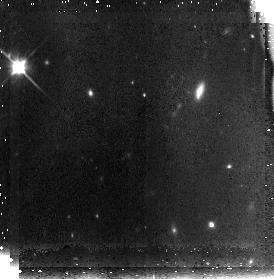
Target: MRC1138-262-FIELD1
Instrument: NICMOS/NIC3
Filter: F110W
Exposure: 42 min
Observation ID: n91405010

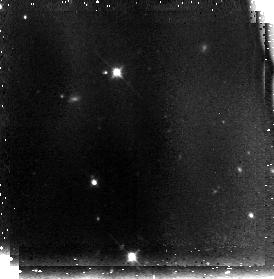
Target: MRC1138-262-FIELD2
Instrument: NICMOS/NIC3
Filter: F110W
Exposure: 42 min
Observation ID: n91408010

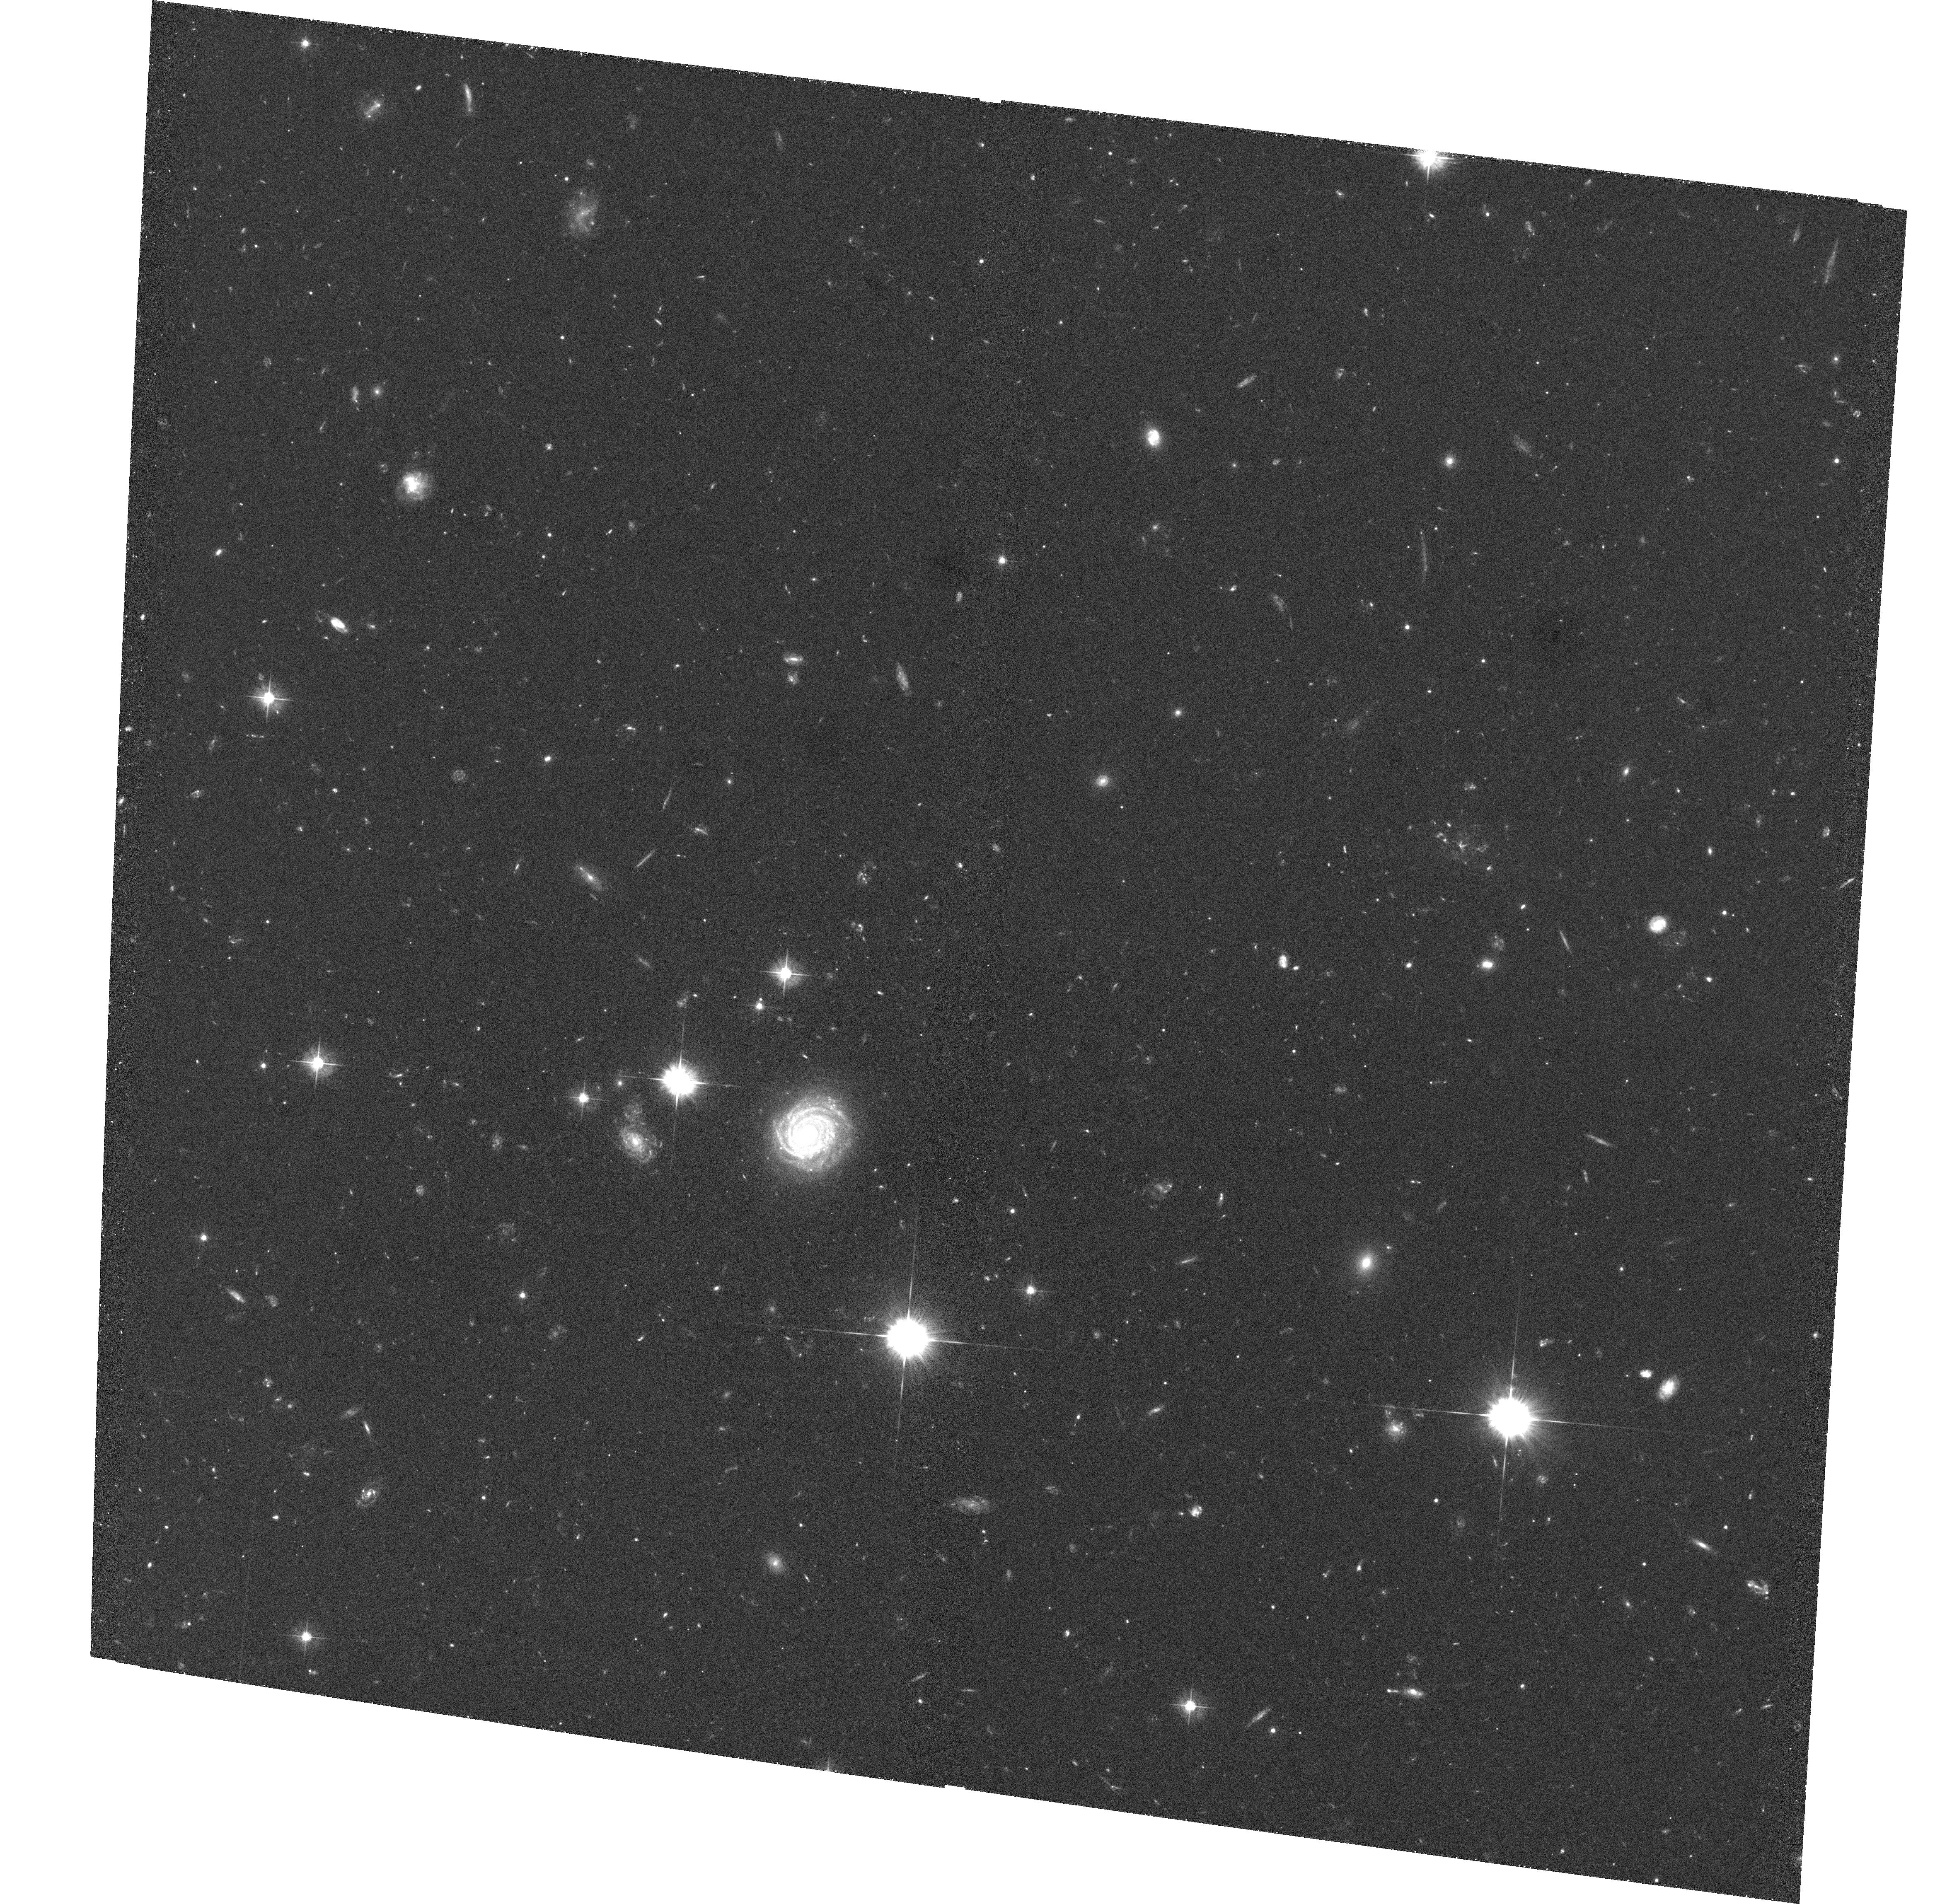
Target: MRC1138-262-FIELD1
Instrument: ACS/WFC
Filter: F475W
Exposure: 1.3 h
Observation ID: hst_10327_01_acs_wfc_f475w_j91401

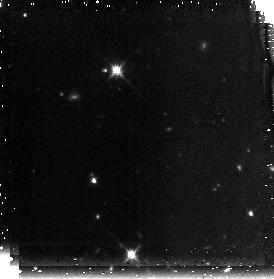
Target: MRC1138-262-FIELD2
Instrument: NICMOS/NIC3
Filter: F160W
Exposure: 42 min
Observation ID: n91403020

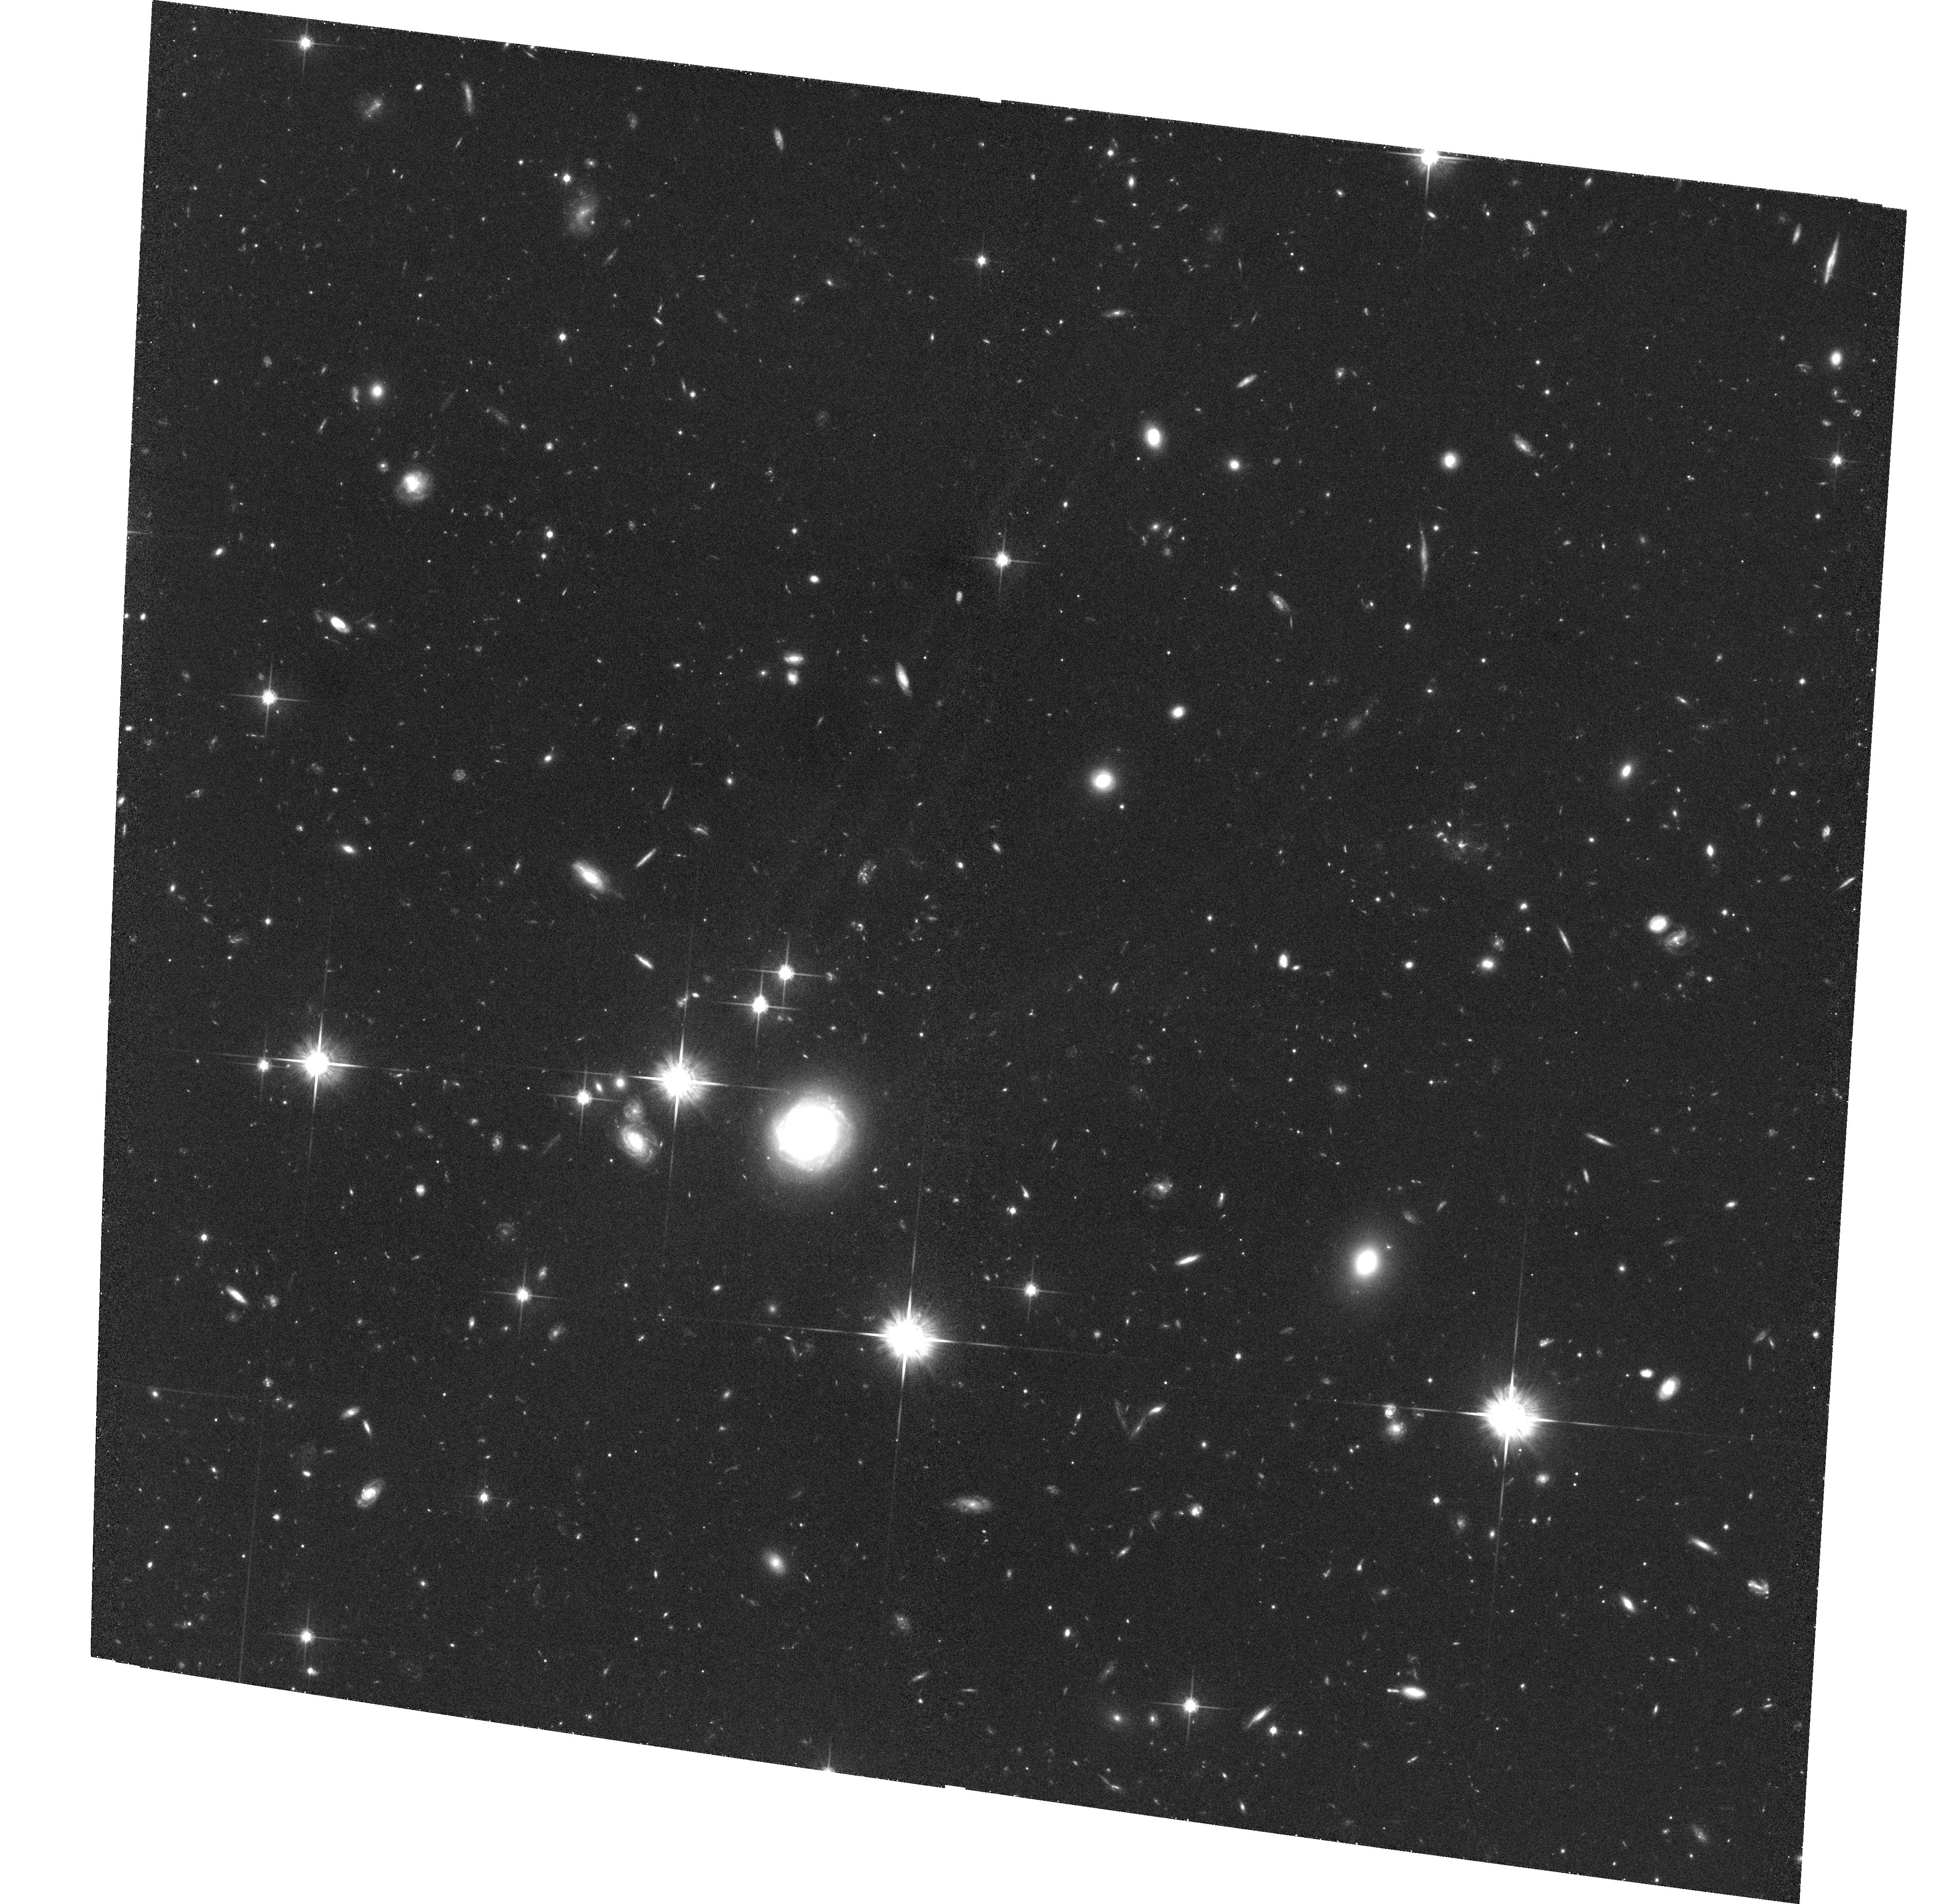
Target: MRC1138-262-FIELD1
Instrument: ACS/WFC
Filter: F814W
Exposure: 1.3 h
Observation ID: hst_10327_05_acs_wfc_f814w_j91405

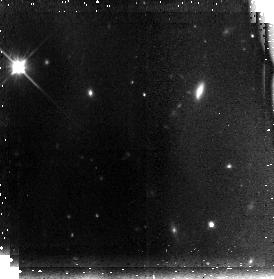
Target: MRC1138-262-FIELD1
Instrument: NICMOS/NIC3
Filter: F110W
Exposure: 42 min
Observation ID: n91401010

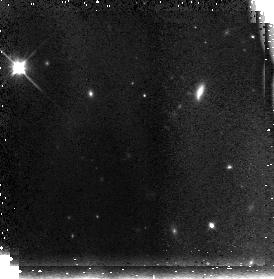
Target: MRC1138-262-FIELD1
Instrument: NICMOS/NIC3
Filter: F110W
Exposure: 42 min
Observation ID: n91406030

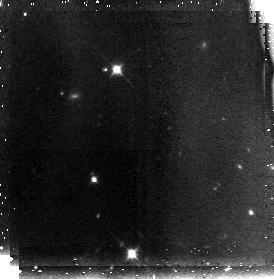
Target: MRC1138-262-FIELD2
Instrument: NICMOS/NIC3
Filter: F110W
Exposure: 42 min
Observation ID: n91403010

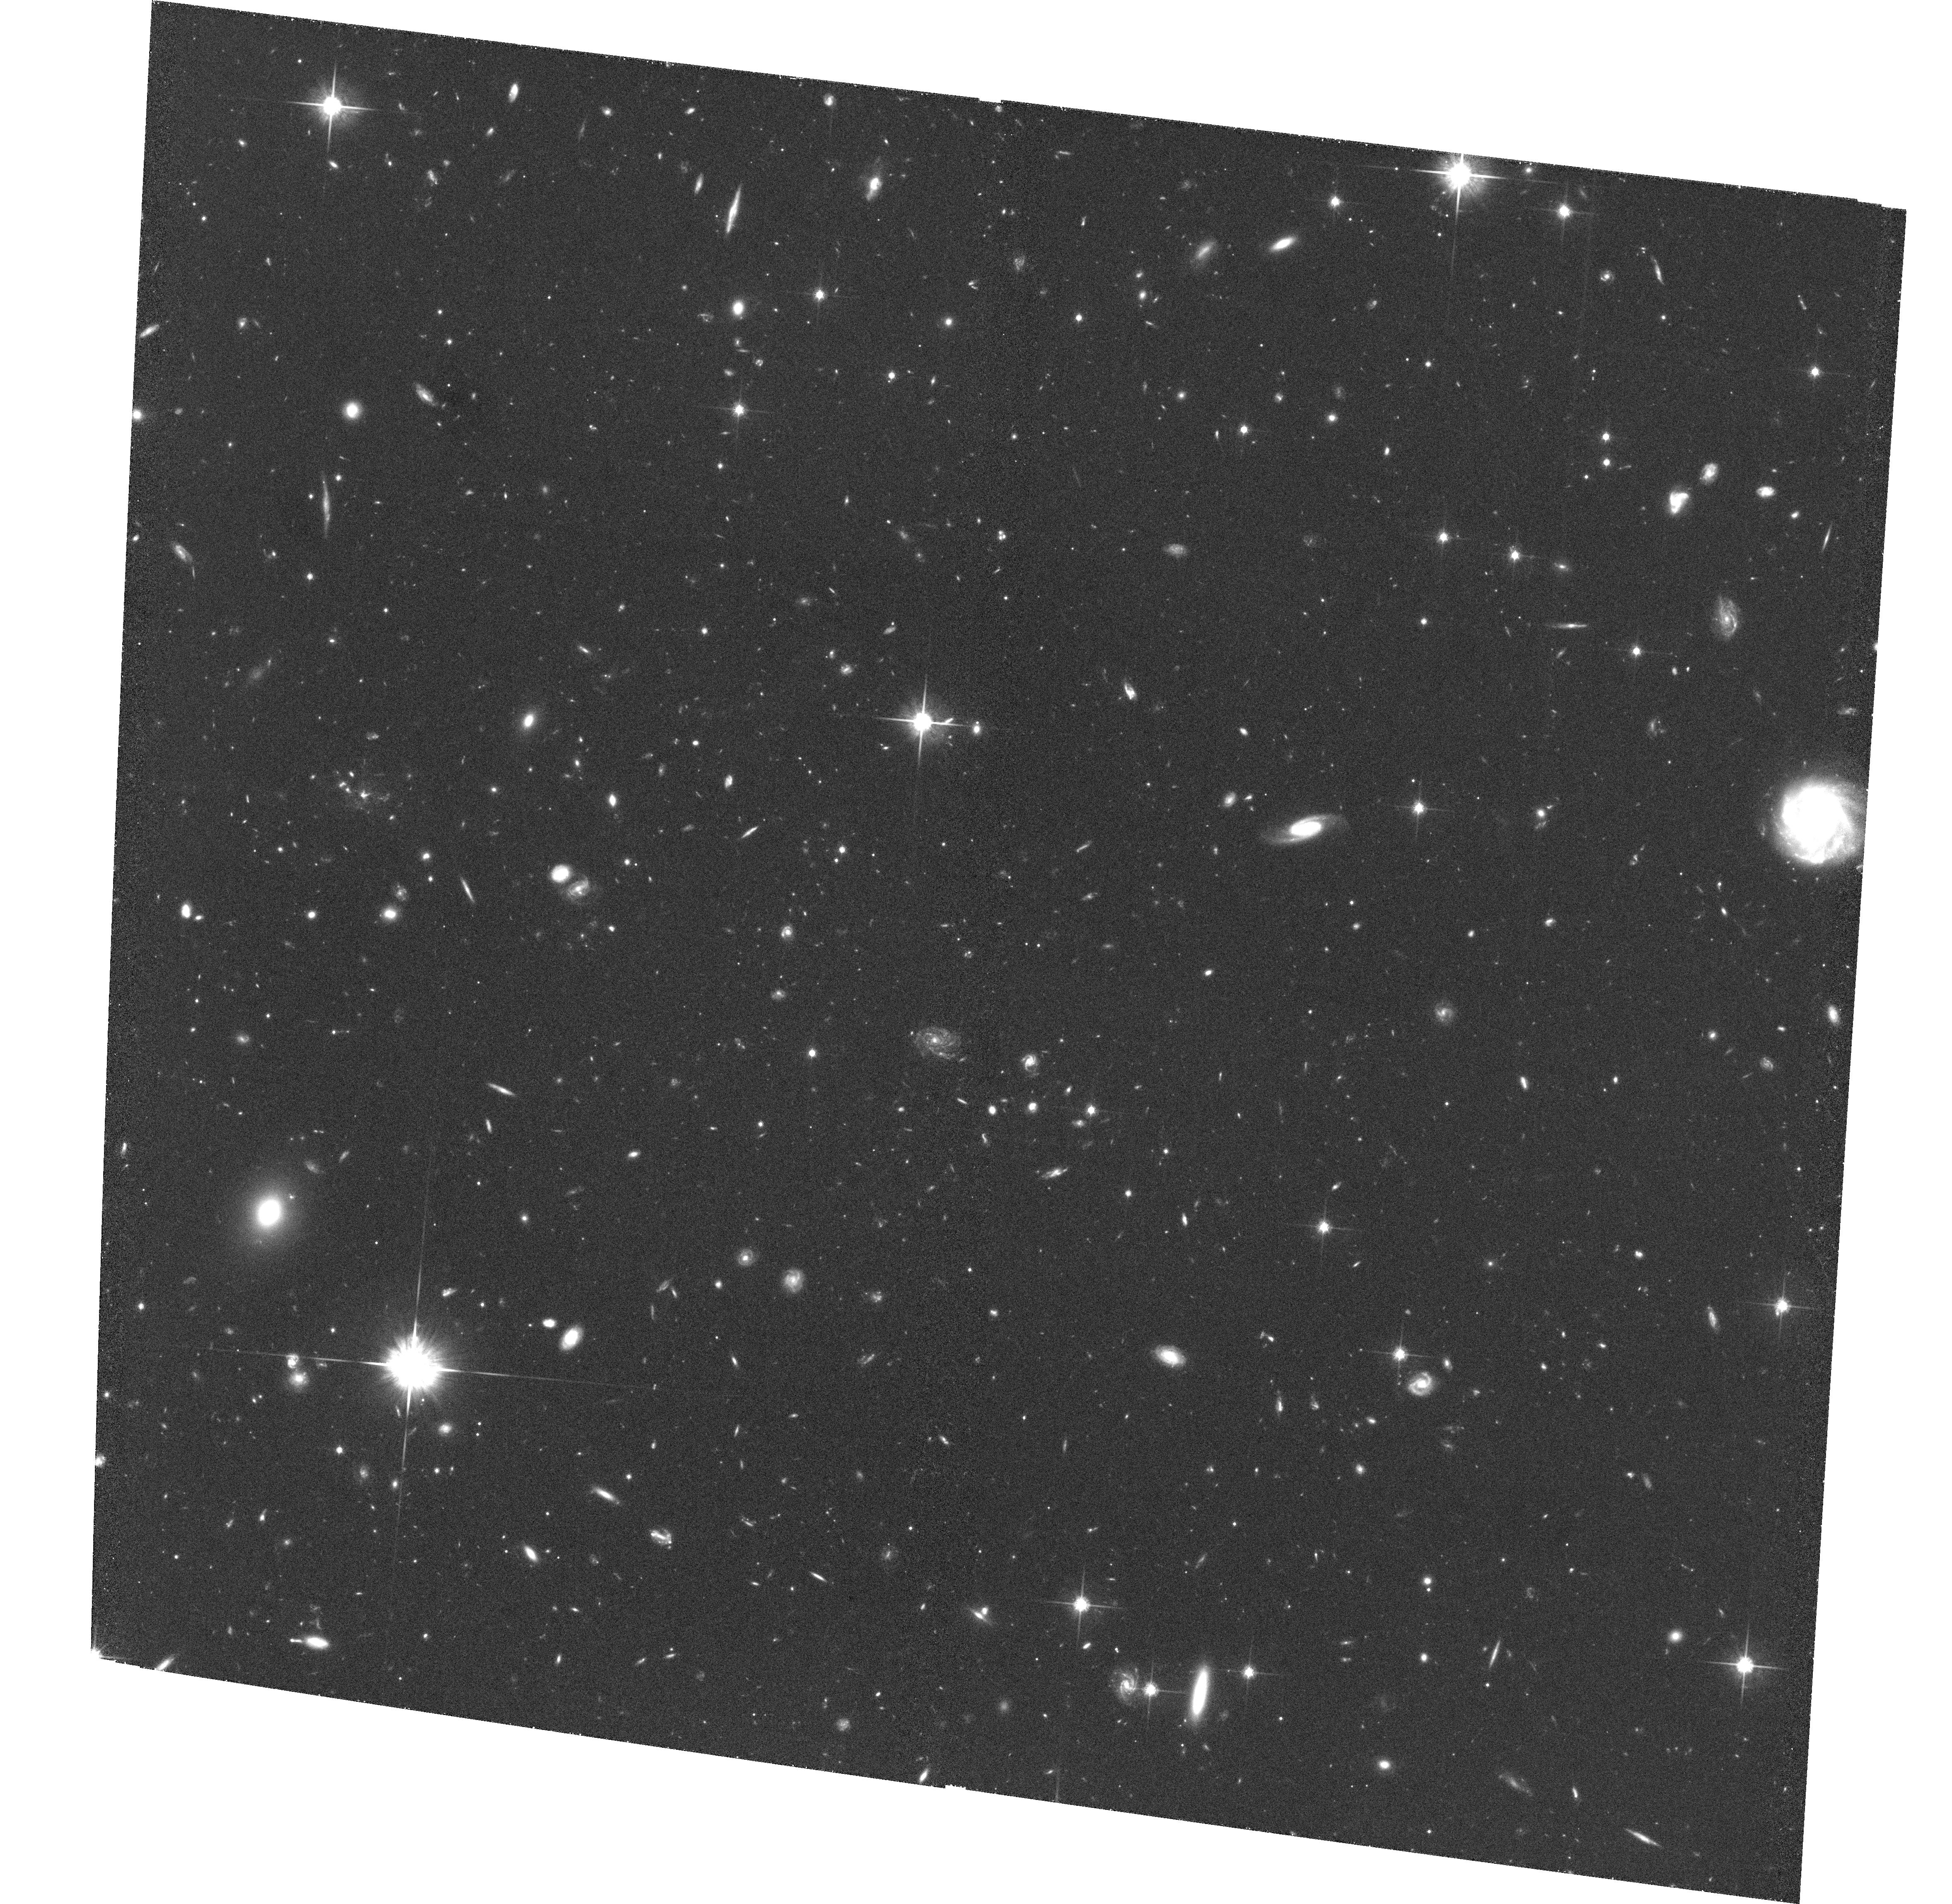
Target: MRC1138-262-FIELD2
Instrument: ACS/WFC
Filter: F814W
Exposure: 1.3 h
Observation ID: hst_10327_07_acs_wfc_f814w_j91407

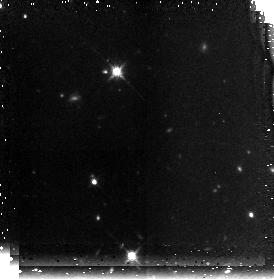
Target: MRC1138-262-FIELD2
Instrument: NICMOS/NIC3
Filter: F160W
Exposure: 42 min
Observation ID: n91407020

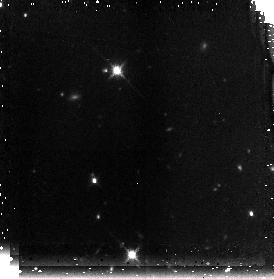
Target: MRC1138-262-FIELD2
Instrument: NICMOS/NIC3
Filter: F160W
Exposure: 42 min
Observation ID: n91404020

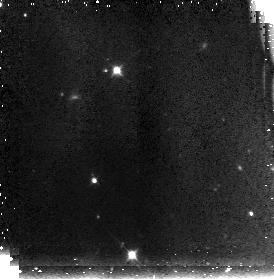
Target: MRC1138-262-FIELD2
Instrument: NICMOS/NIC3
Filter: F110W
Exposure: 42 min
Observation ID: n91404030

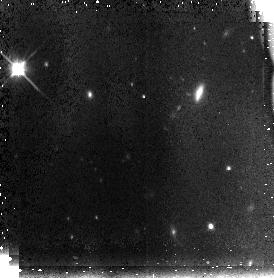
Target: MRC1138-262-FIELD1
Instrument: NICMOS/NIC3
Filter: F110W
Exposure: 42 min
Observation ID: n91402010

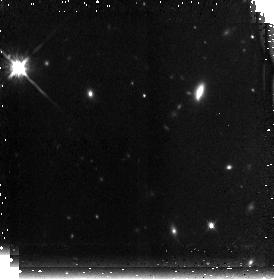
Target: MRC1138-262-FIELD1
Instrument: NICMOS/NIC3
Filter: F160W
Exposure: 42 min
Observation ID: n91401020

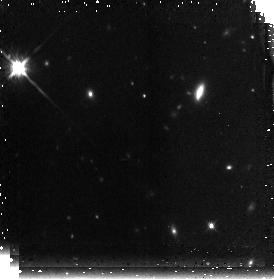
Target: MRC1138-262-FIELD1
Instrument: NICMOS/NIC3
Filter: F160W
Exposure: 42 min
Observation ID: n91405020

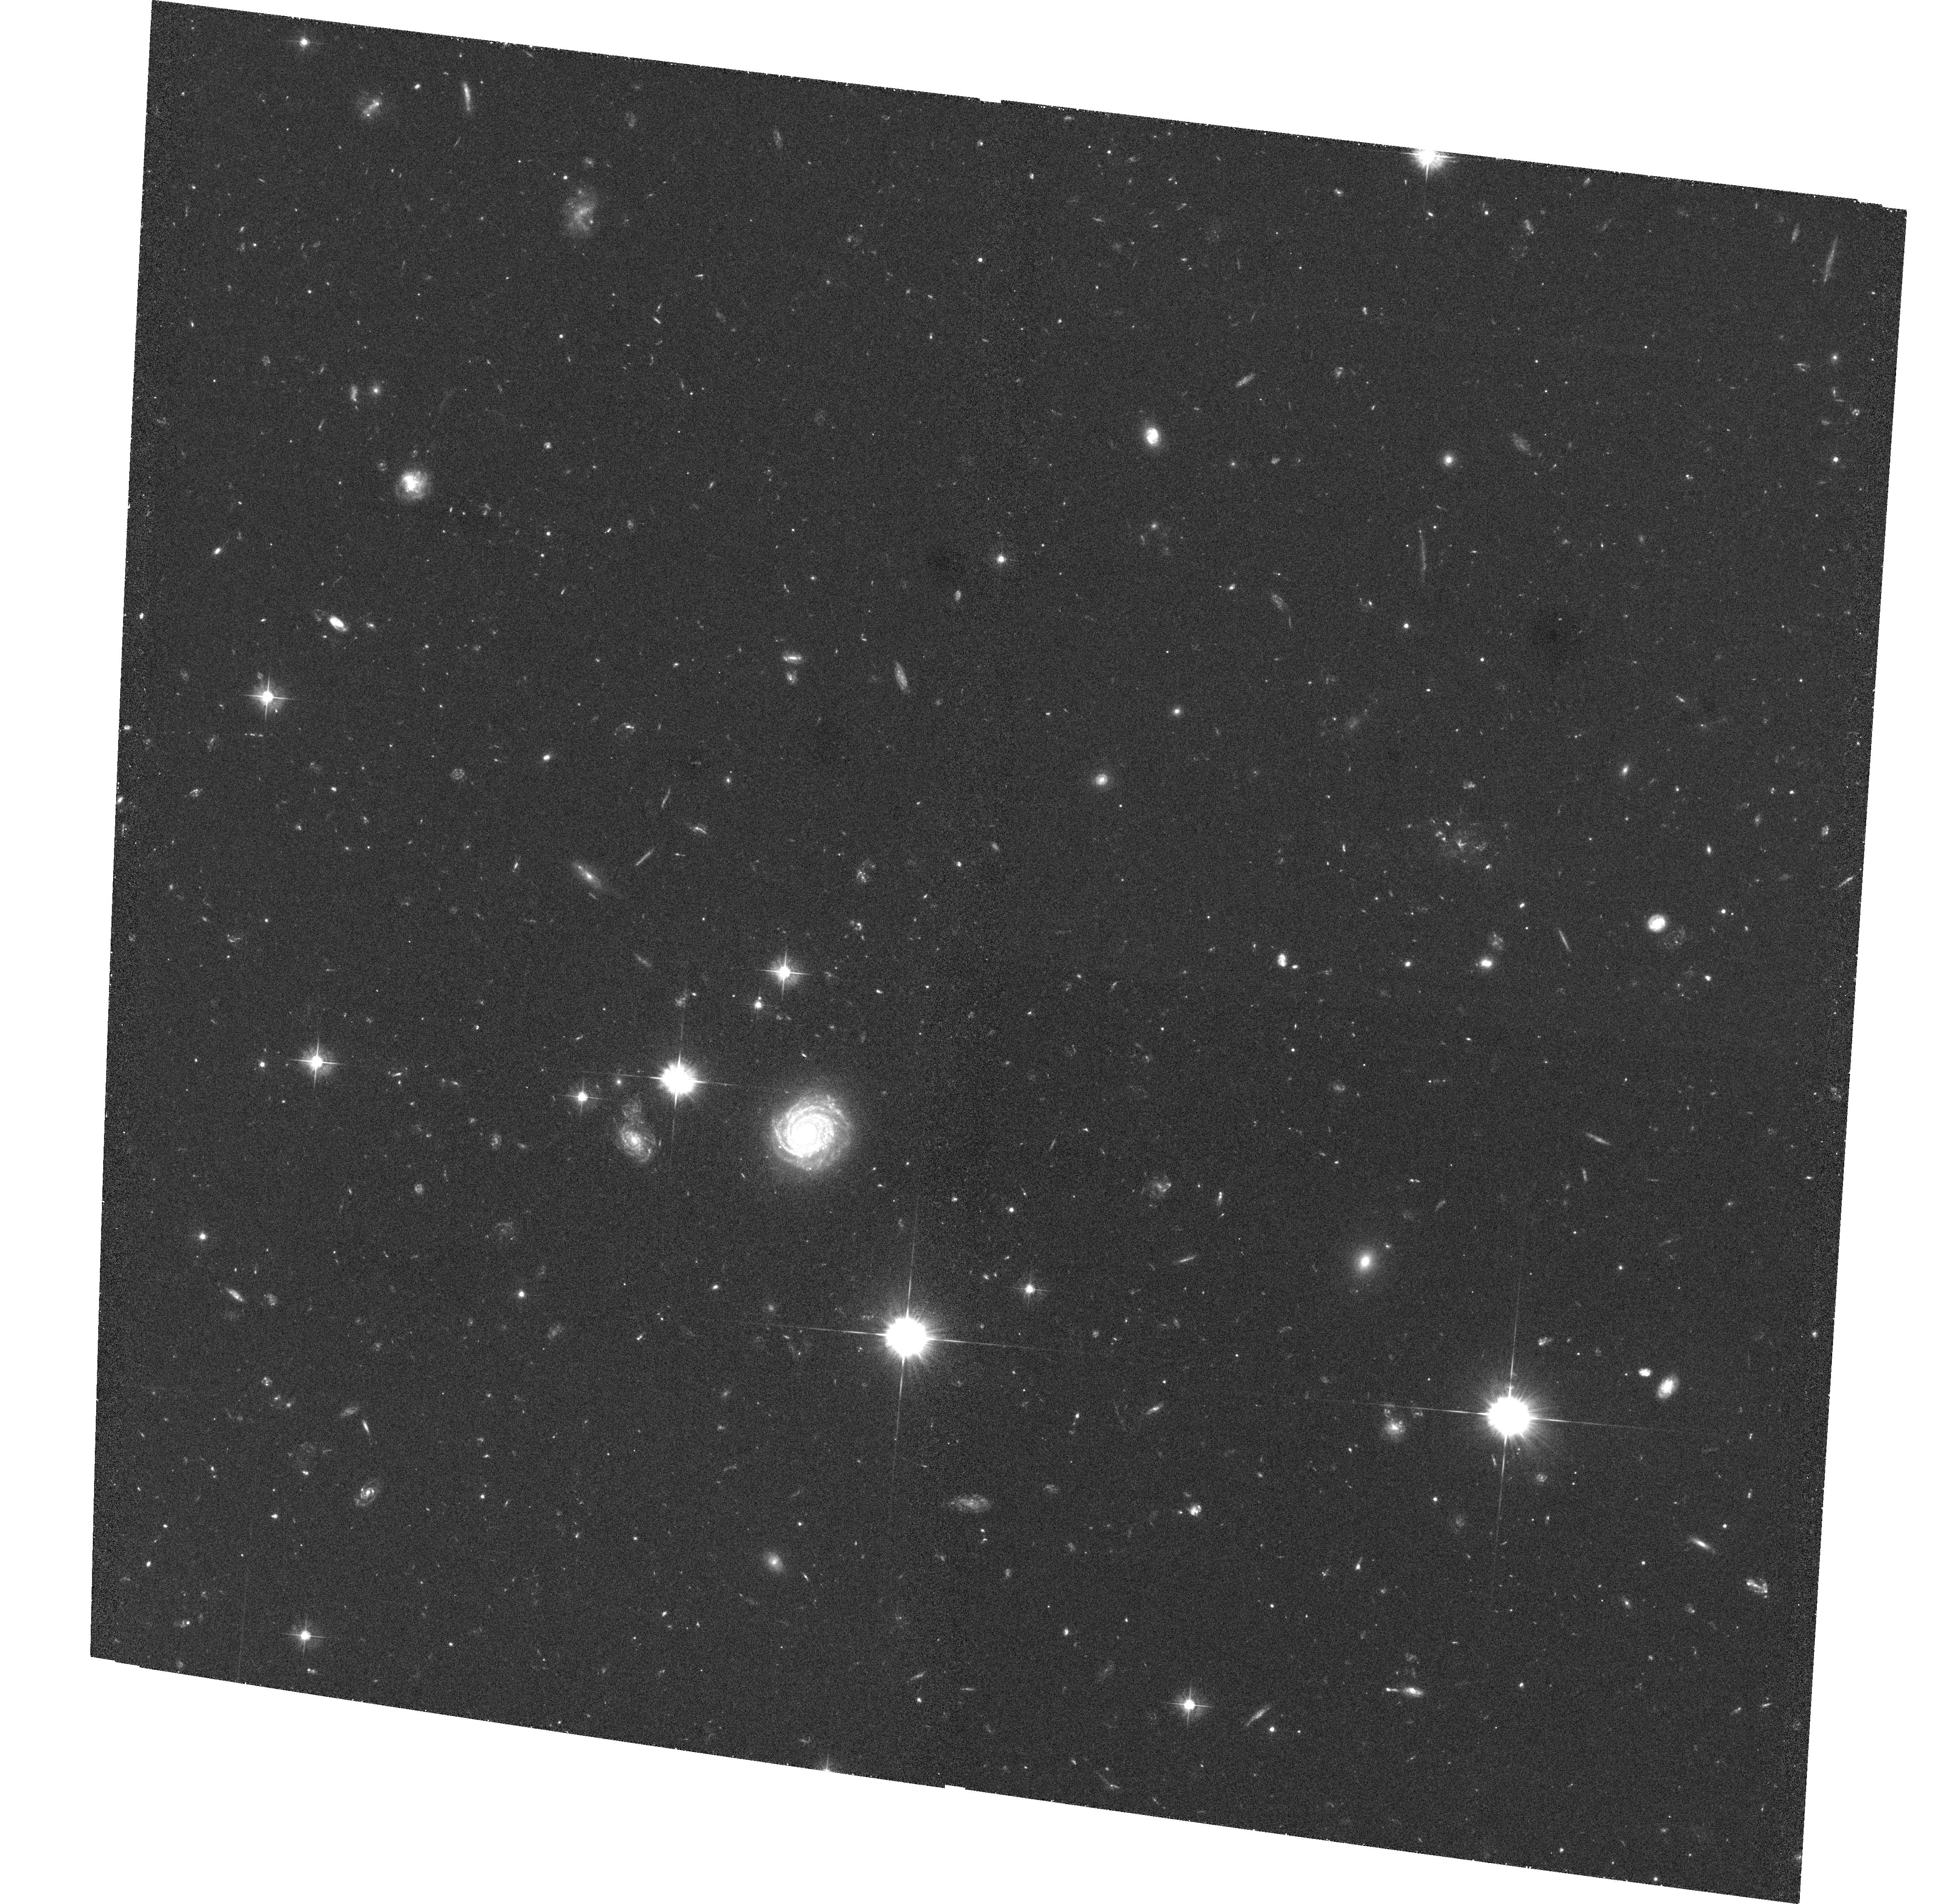
Target: MRC1138-262-FIELD1
Instrument: ACS/WFC
Filter: F475W
Exposure: 1.3 h
Observation ID: hst_10327_02_acs_wfc_f475w_j91402

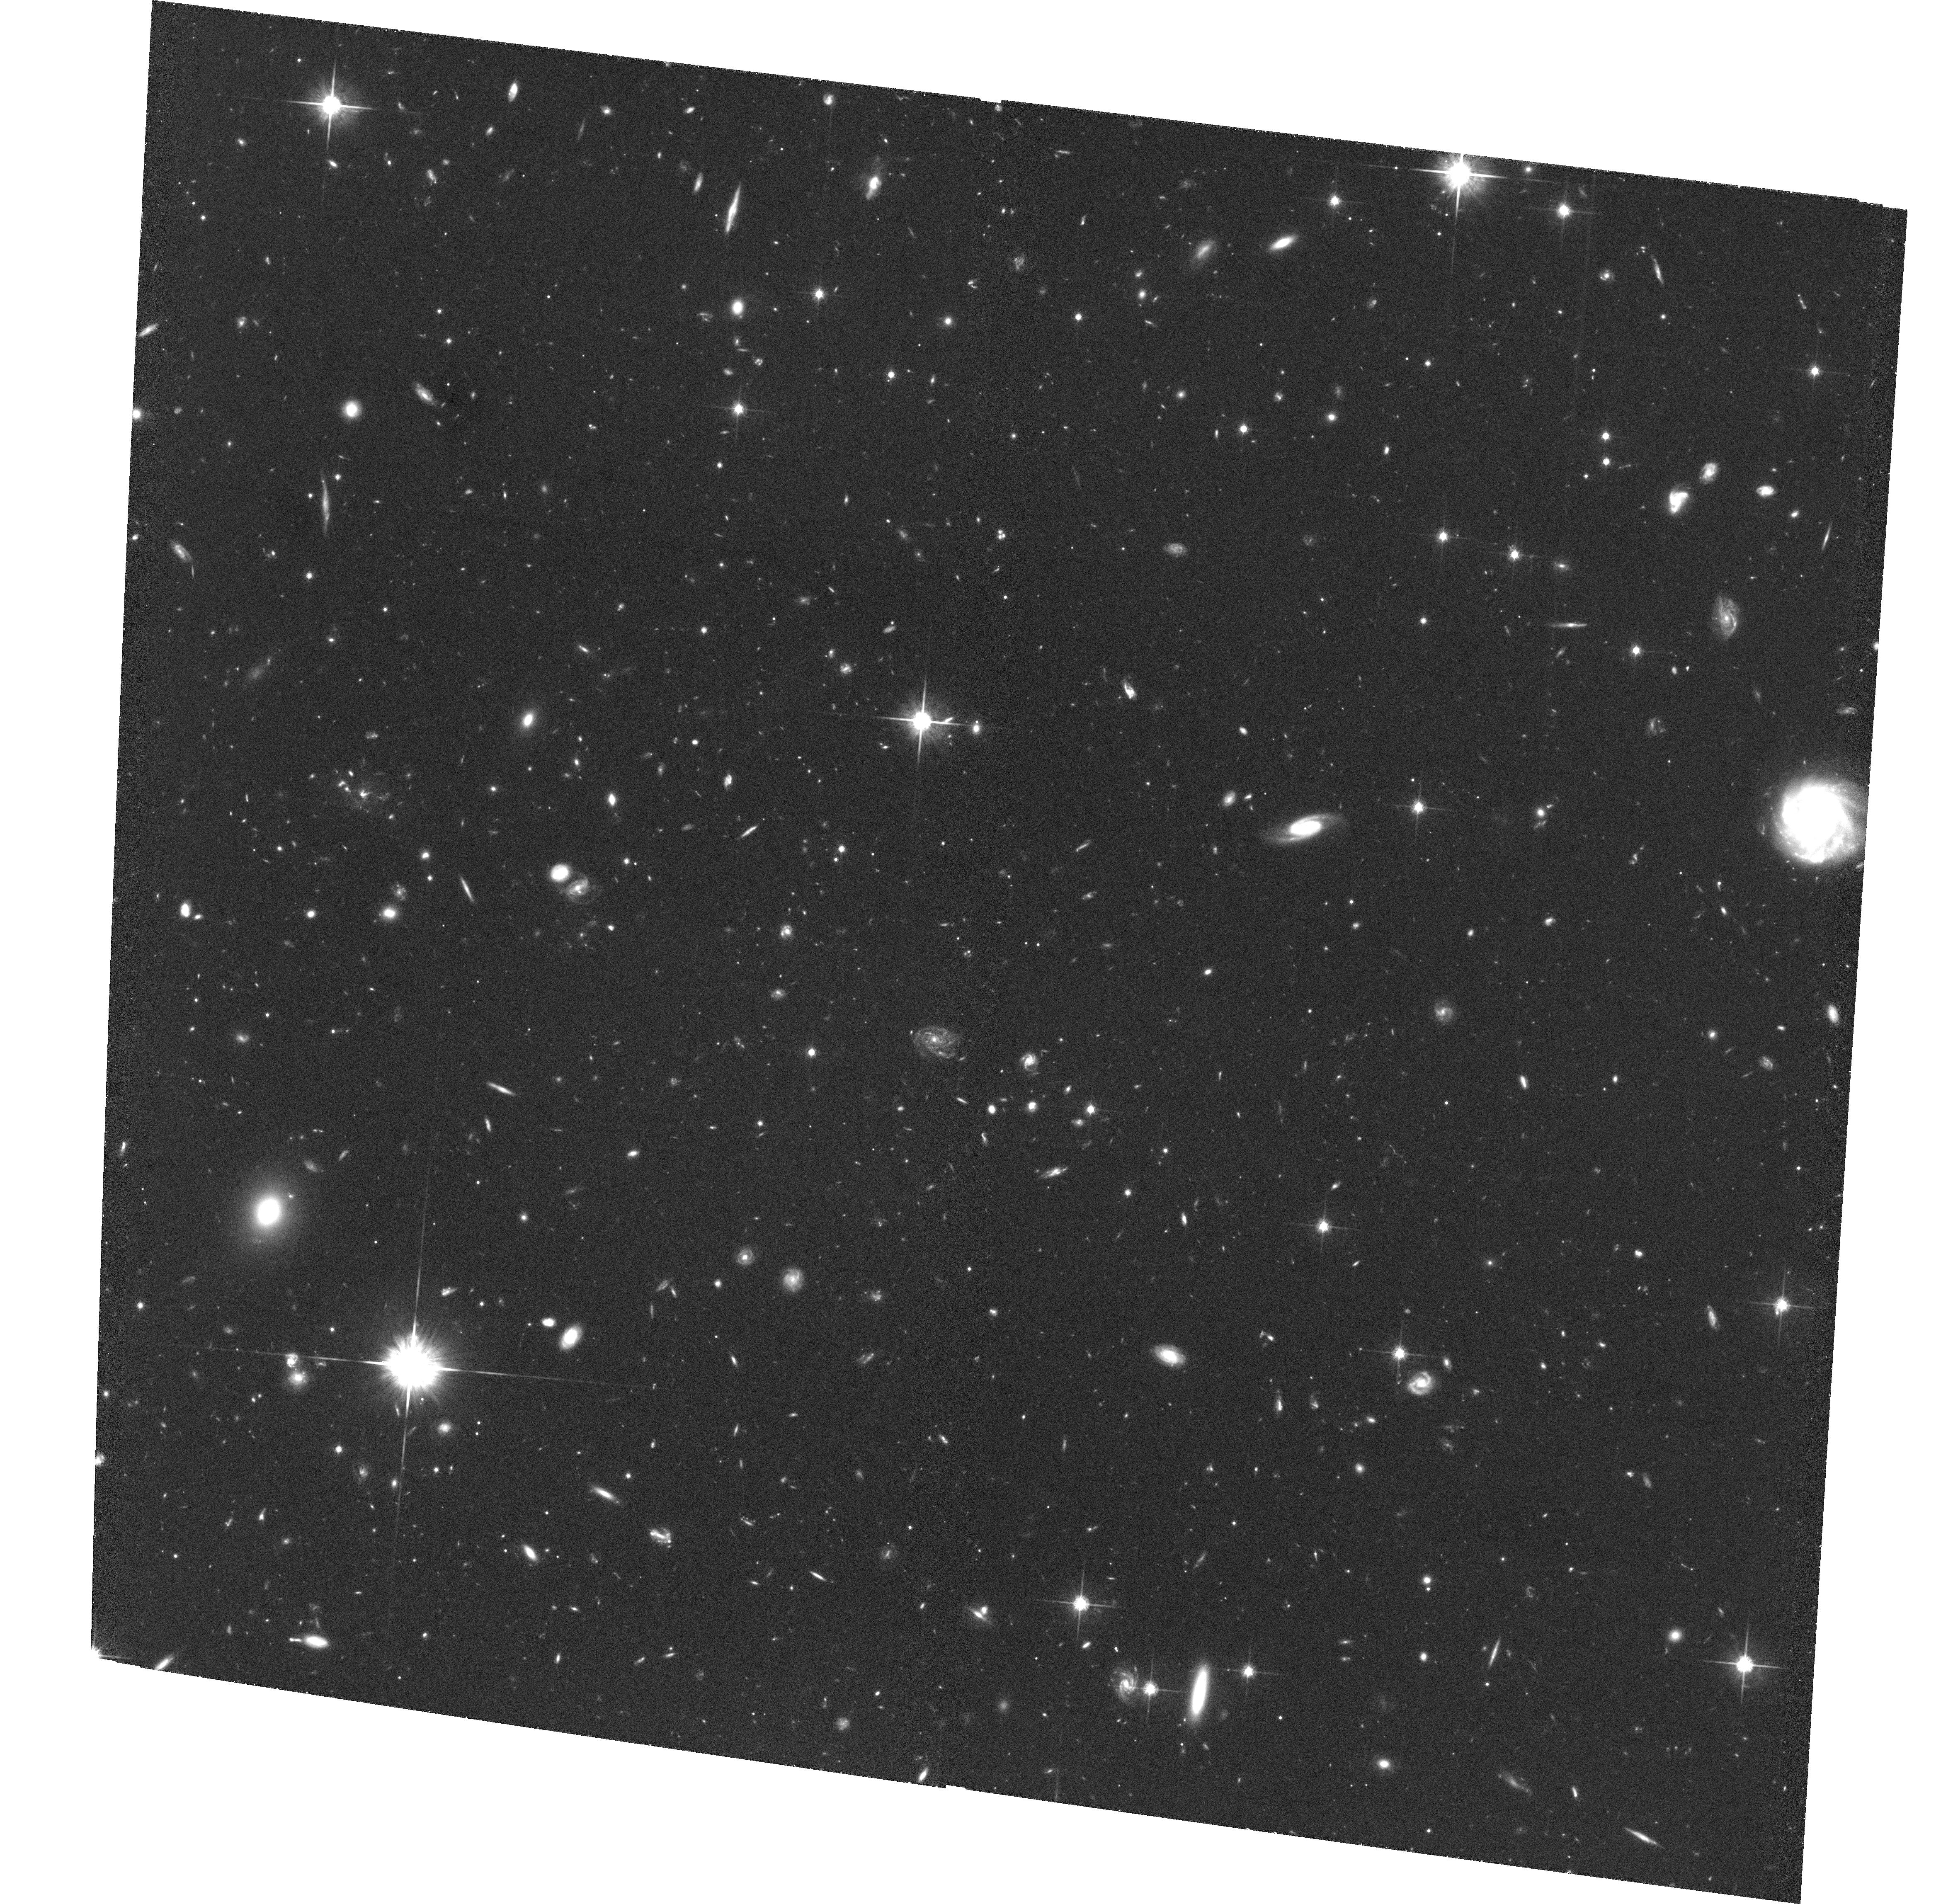
Target: MRC1138-262-FIELD2
Instrument: ACS/WFC
Filter: F814W
Exposure: 1.9 h
Observation ID: hst_10327_08_acs_wfc_f814w_j91408

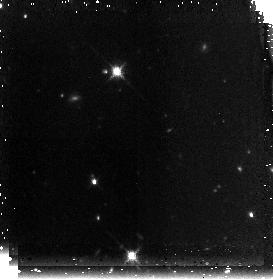
Target: MRC1138-262-FIELD2
Instrument: NICMOS/NIC3
Filter: F160W
Exposure: 42 min
Observation ID: n91408020

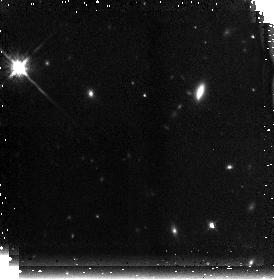
Target: MRC1138-262-FIELD1
Instrument: NICMOS/NIC3
Filter: F160W
Exposure: 42 min
Observation ID: n91406020

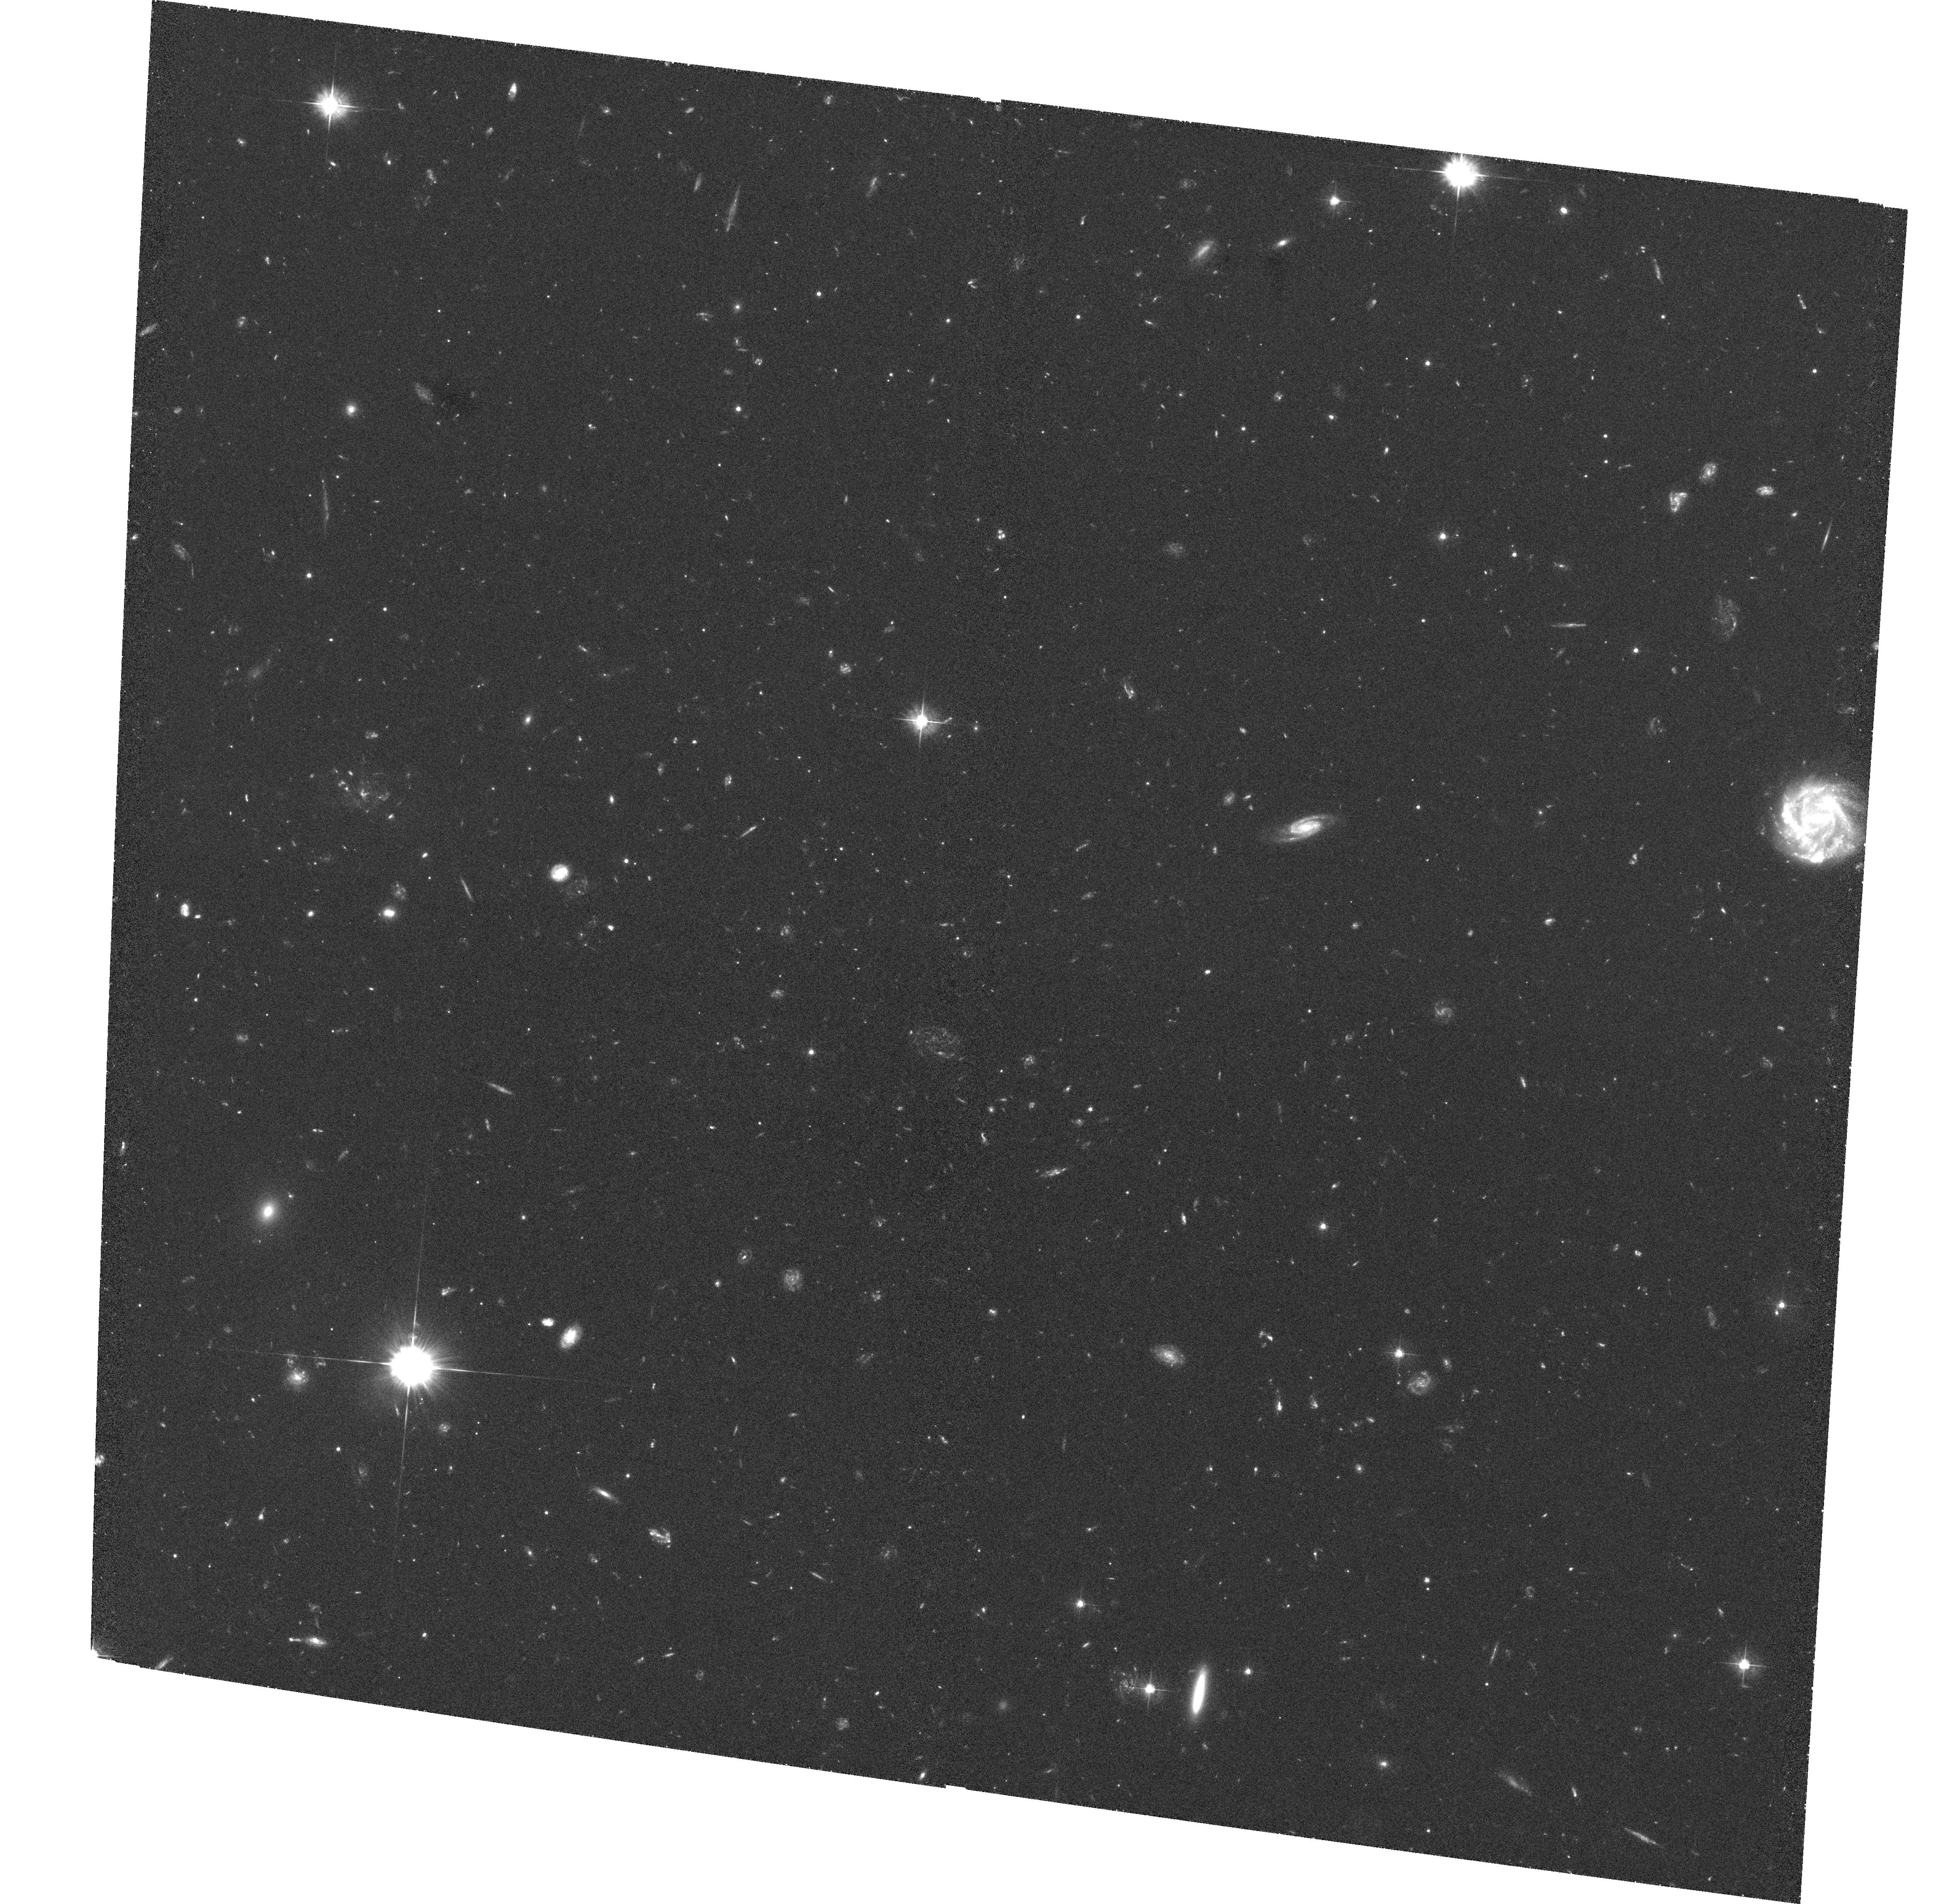
Target: MRC1138-262-FIELD2
Instrument: ACS/WFC
Filter: F475W
Exposure: 1.9 h
Observation ID: hst_10327_04_acs_wfc_f475w_j91404

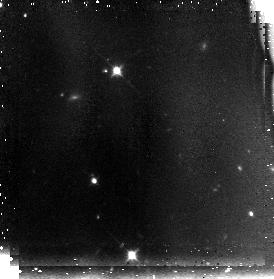
Target: MRC1138-262-FIELD2
Instrument: NICMOS/NIC3
Filter: F110W
Exposure: 42 min
Observation ID: n91407010

ACS Imaging of a High-Redshift Cluster of Galaxies (PI: Ford, Holland)

This programme uses ACS observations of the high-redshift radio galaxy MRC1138-262 (z=2.16) to investigate massive galaxy and cluster formation in the early Universe. This field is unique in that it is known to contain overdensities in both line-emitting (both Lyman-alpha and H-alpha) and continuum (4000A break) objects. Utilizing the excellent angular-resolution and field-coverage of HST/ACS we can obtain the colors and morphologies for a substantial fraction of these protocluster galaxies. These morphologies and colors will be compared to studies of field galaxies at similar redshifts (e.g., from GOODS). In addition, very deep images of the radio galaxy itself, the presumed central dominant galaxy of this cluster, will allow us to study in detail the process of formation for the most massive known galaxies. The properties of continuum and Ly-alpha clumps within the radio galaxy will be compared in relation to the radio structures.